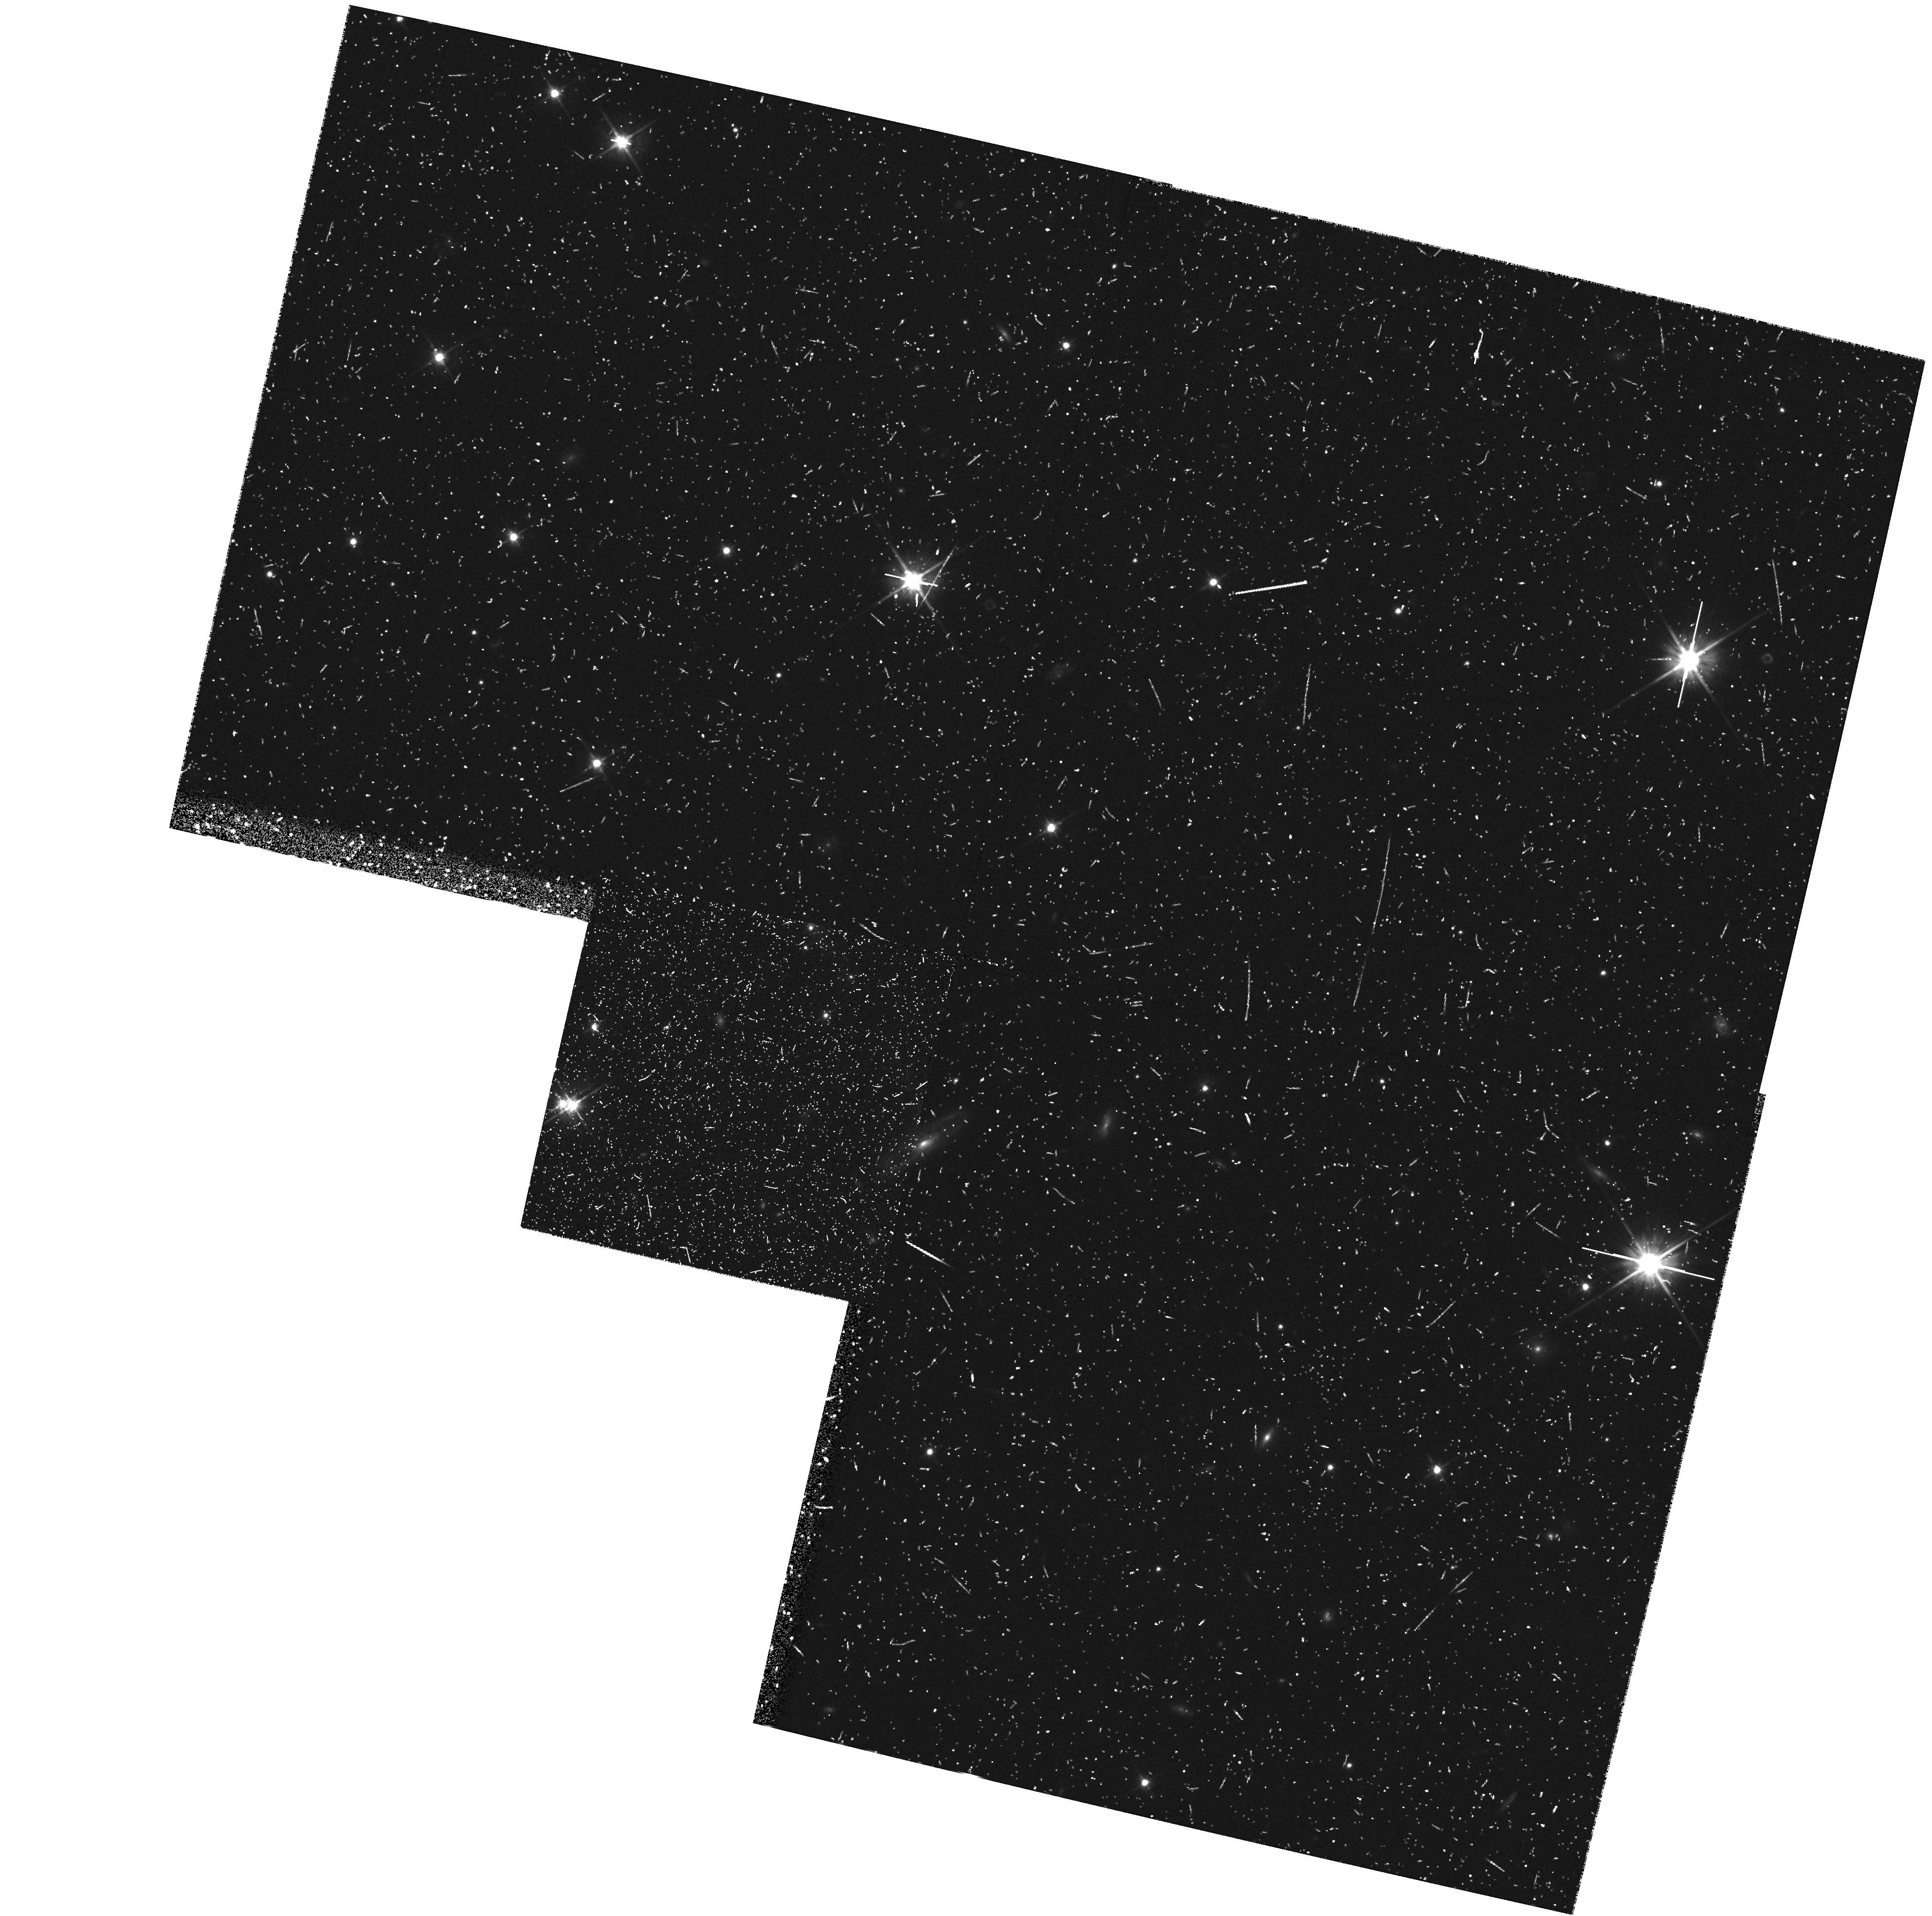
Target: field at RA 327.648°, Dec 28.822°. Instrument: WFPC2/PC. Filter: F606W. Exposure: 27 min. Observation ID: hst_6802_28_wfpc2_pc_f606w_u38128

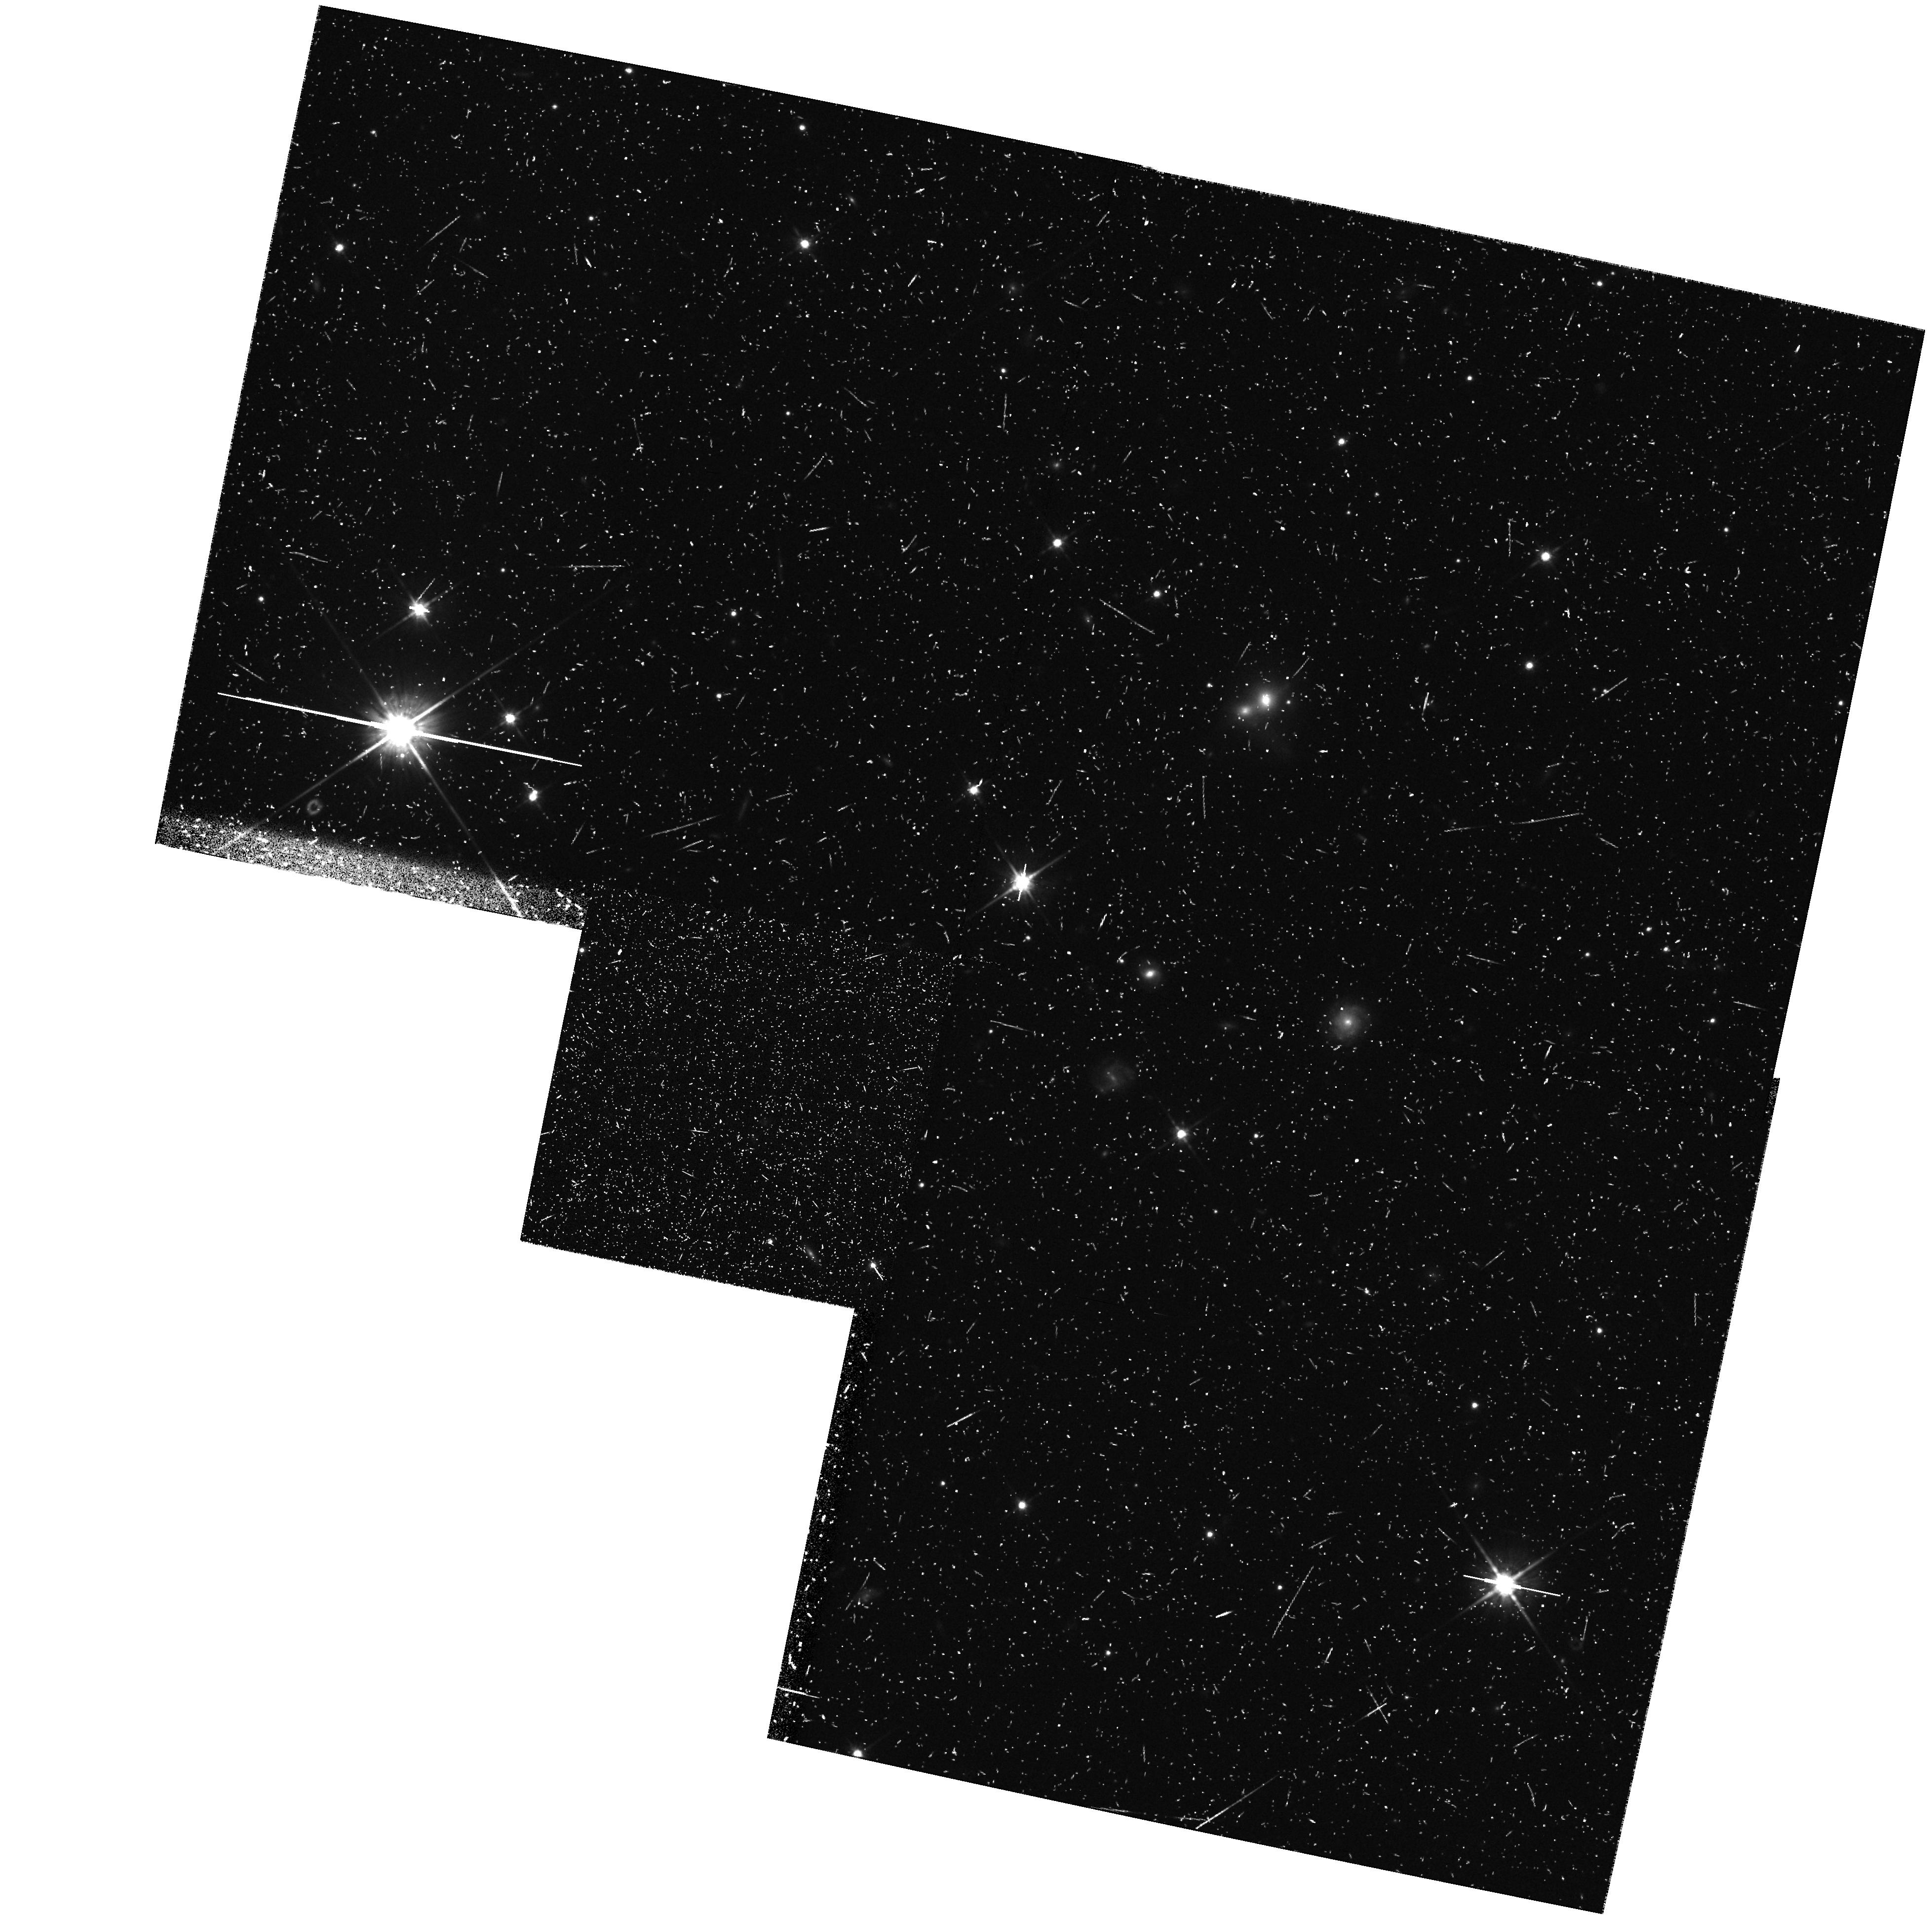
Target: field at RA 327.642°, Dec 28.846°. Instrument: WFPC2/PC. Filter: F814W. Exposure: 47 min. Observation ID: hst_6802_2g_wfpc2_pc_f814w_u3812g

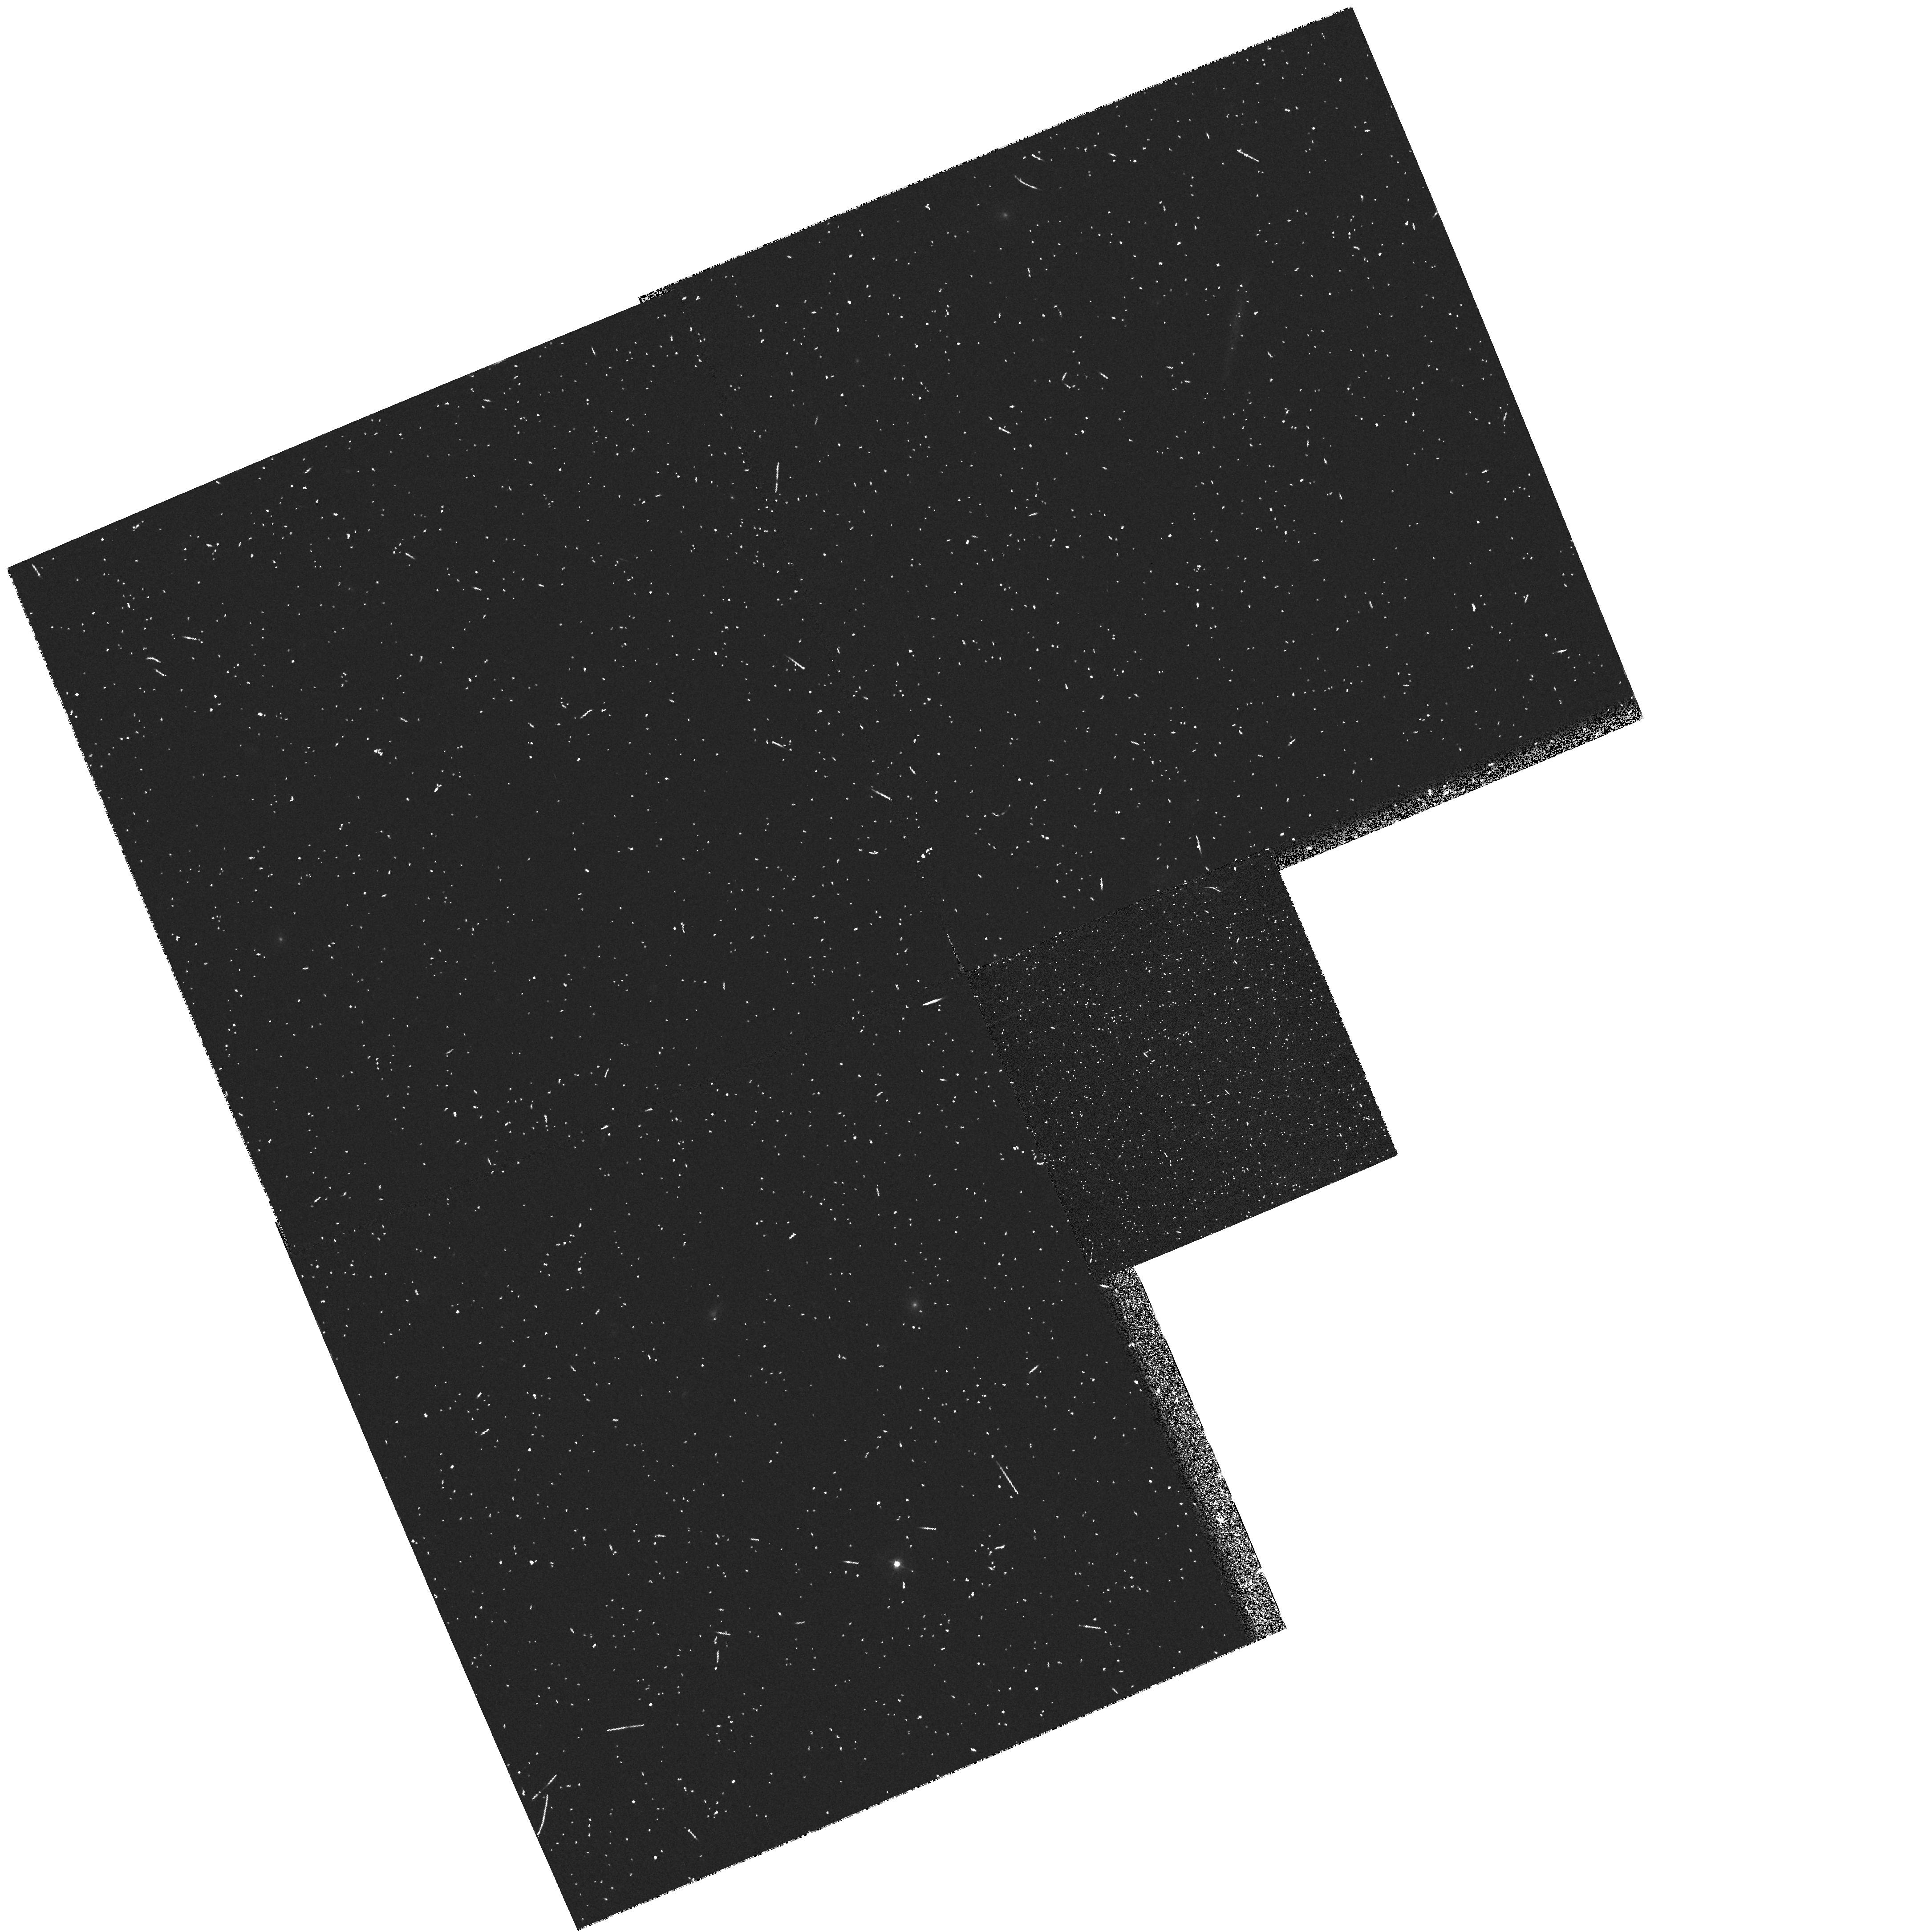
Target: field at RA 62.165°, Dec -24.418°. Instrument: WFPC2/PC. Filter: F450W. Exposure: 10 min. Observation ID: hst_6802_8b_wfpc2_pc_f450w_u3818b

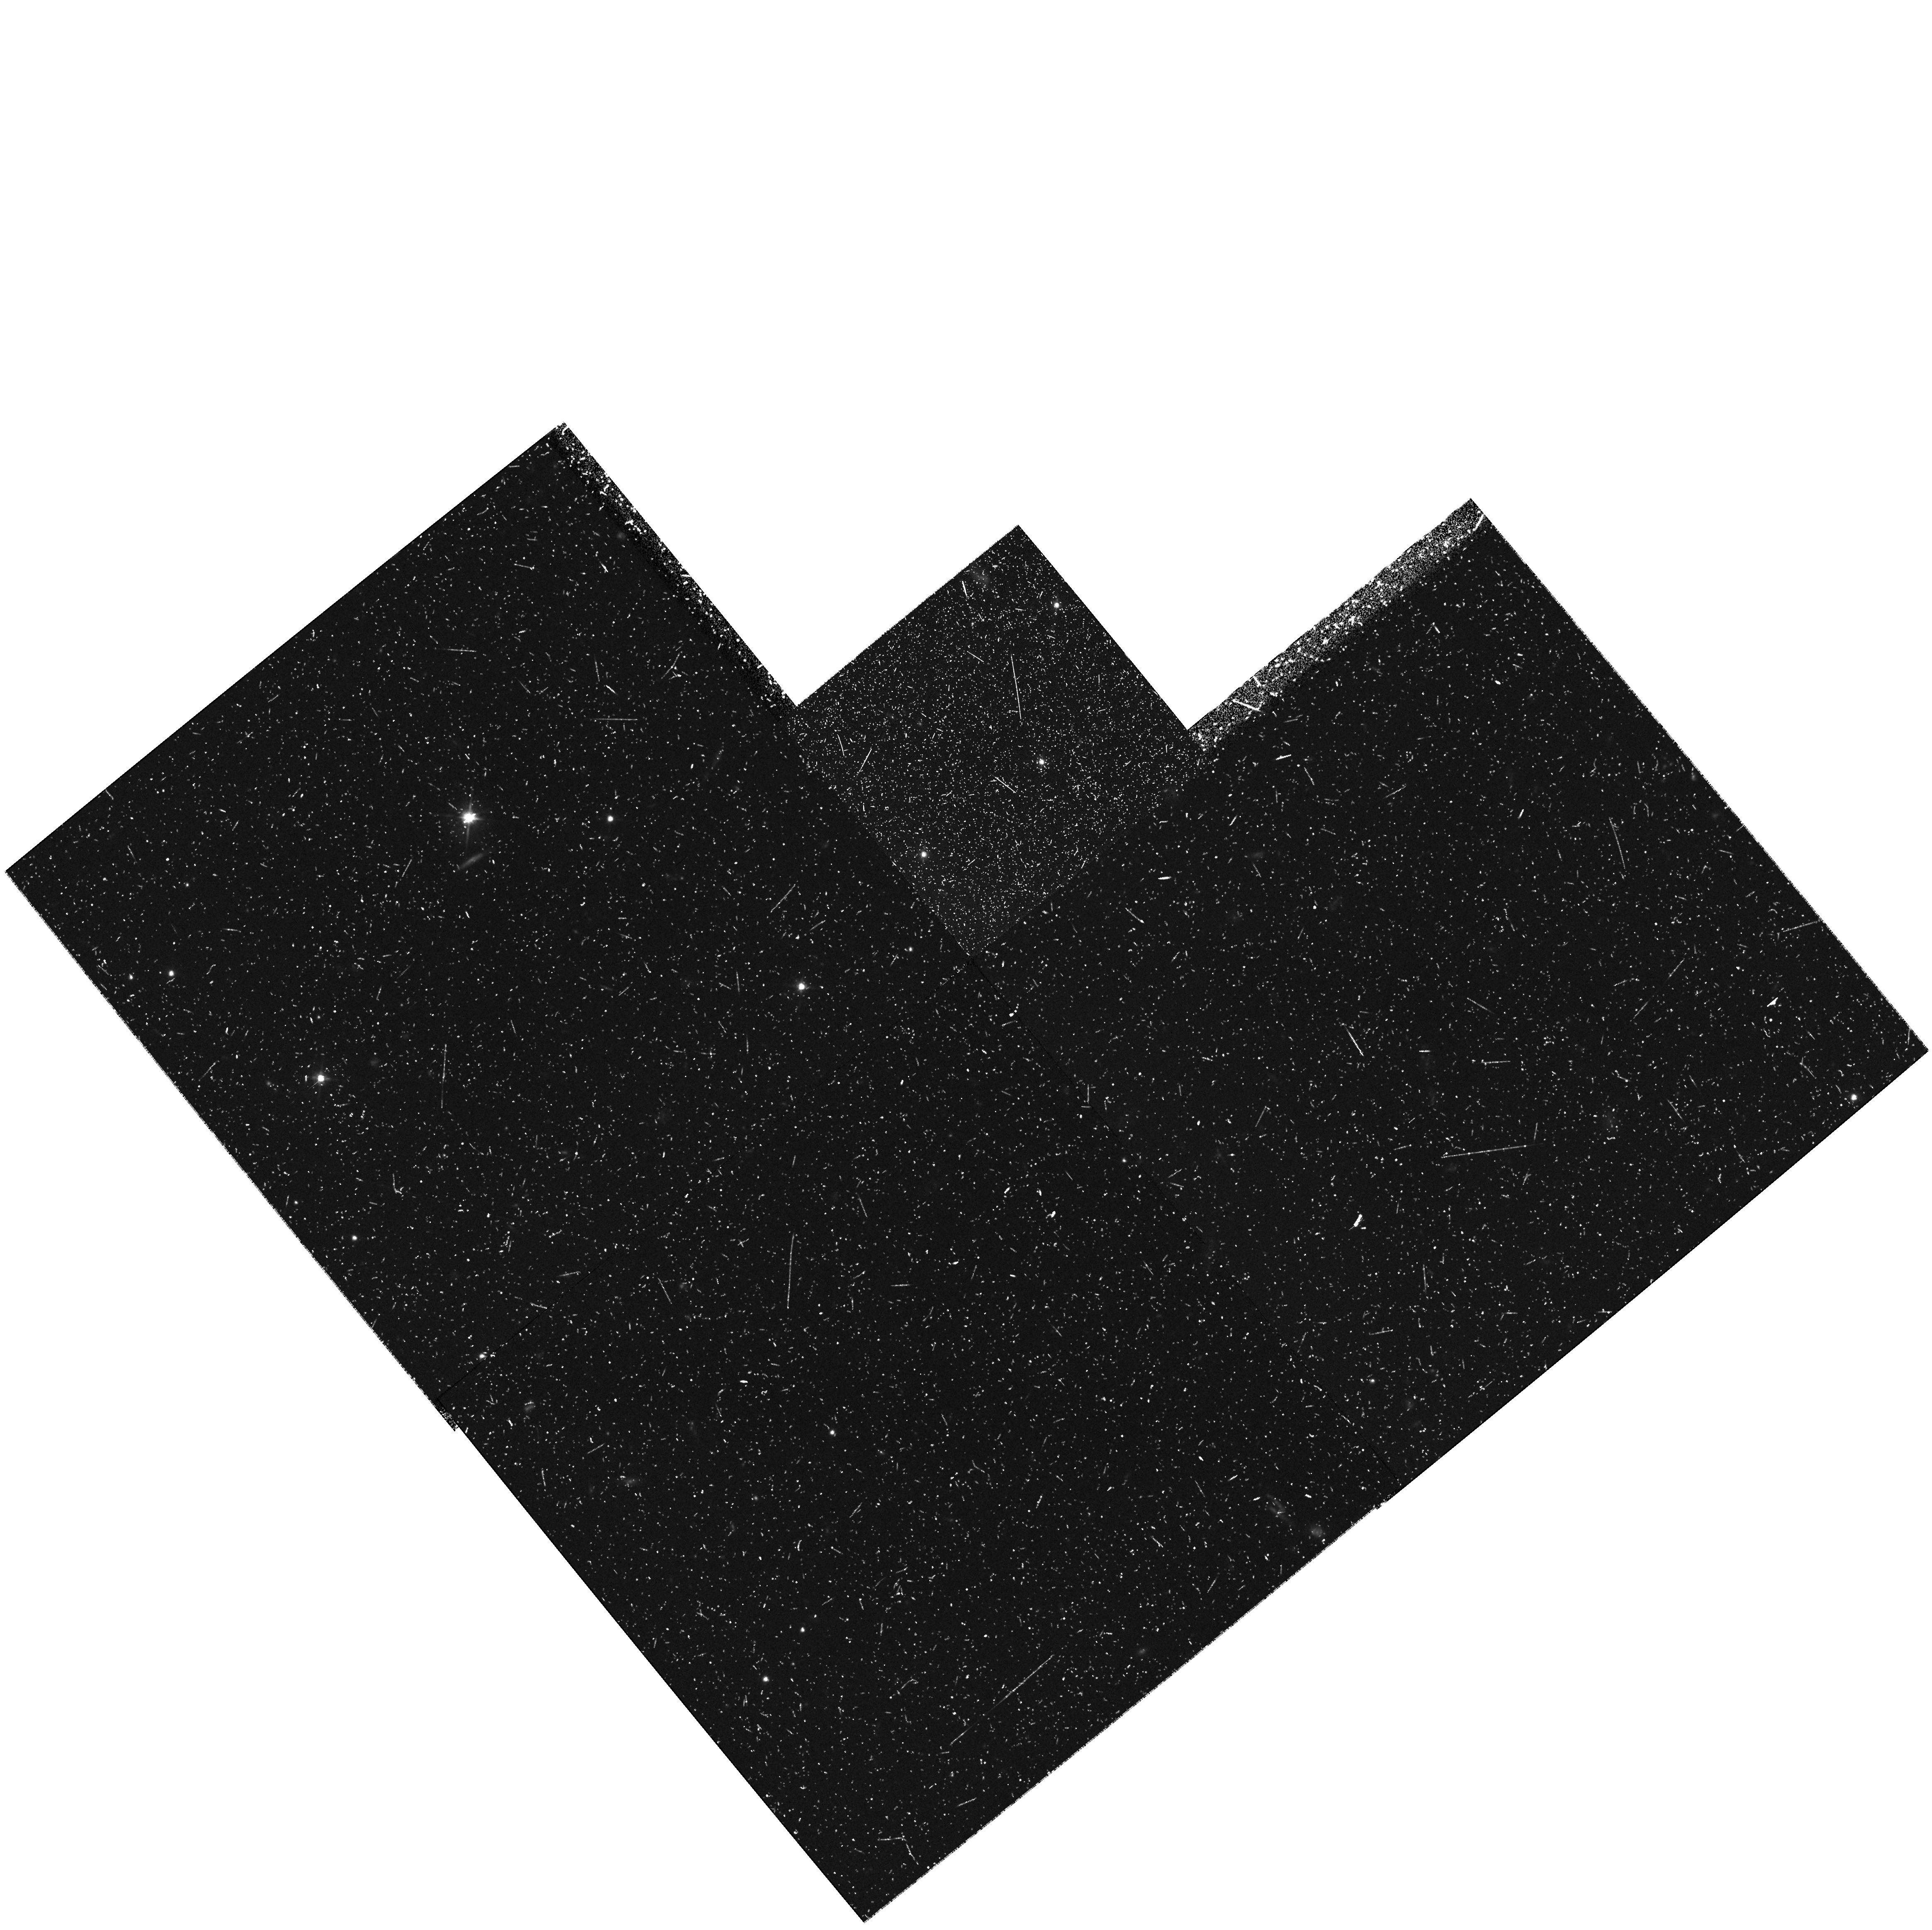
Target: field at RA 247.829°, Dec 30.076°. Instrument: WFPC2/PC. Filter: F606W. Exposure: 48 min. Observation ID: hst_6802_c8_wfpc2_pc_f606w_u381c8

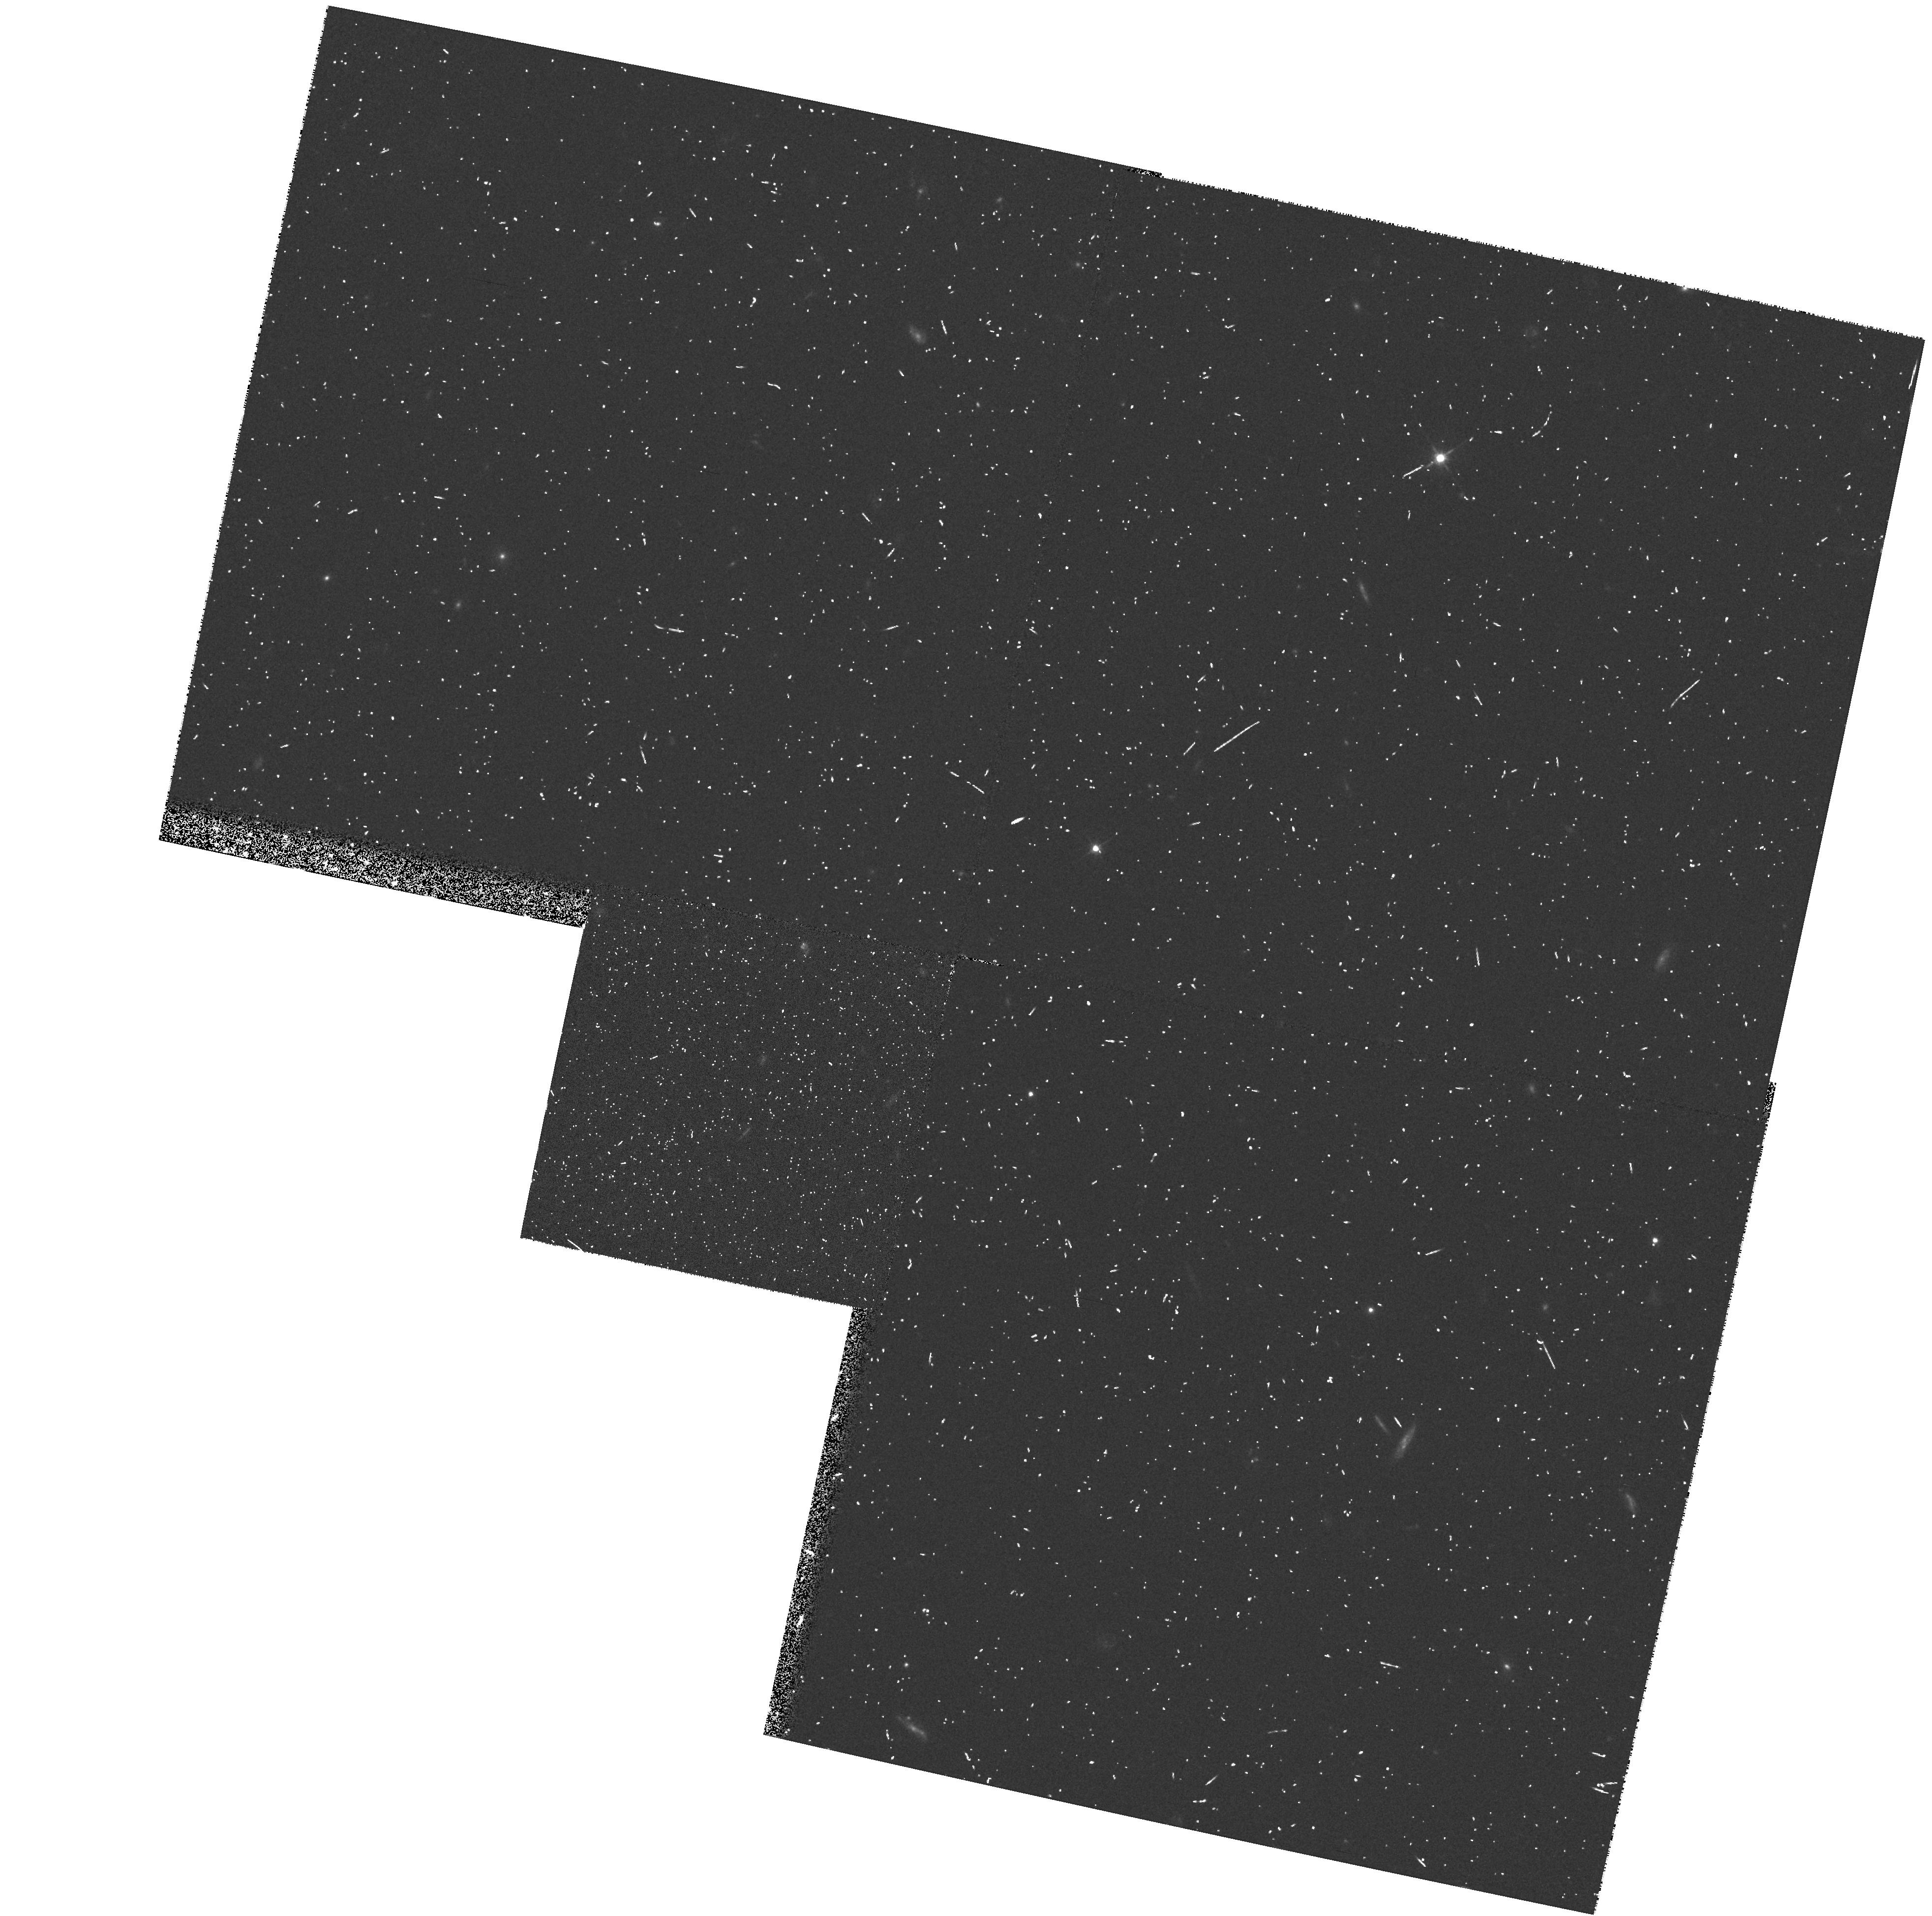
Target: field at RA 183.460°, Dec 33.028°. Instrument: WFPC2/PC. Filter: F606W. Exposure: 8 min. Observation ID: hst_6802_6w_wfpc2_pc_f606w_u3816w

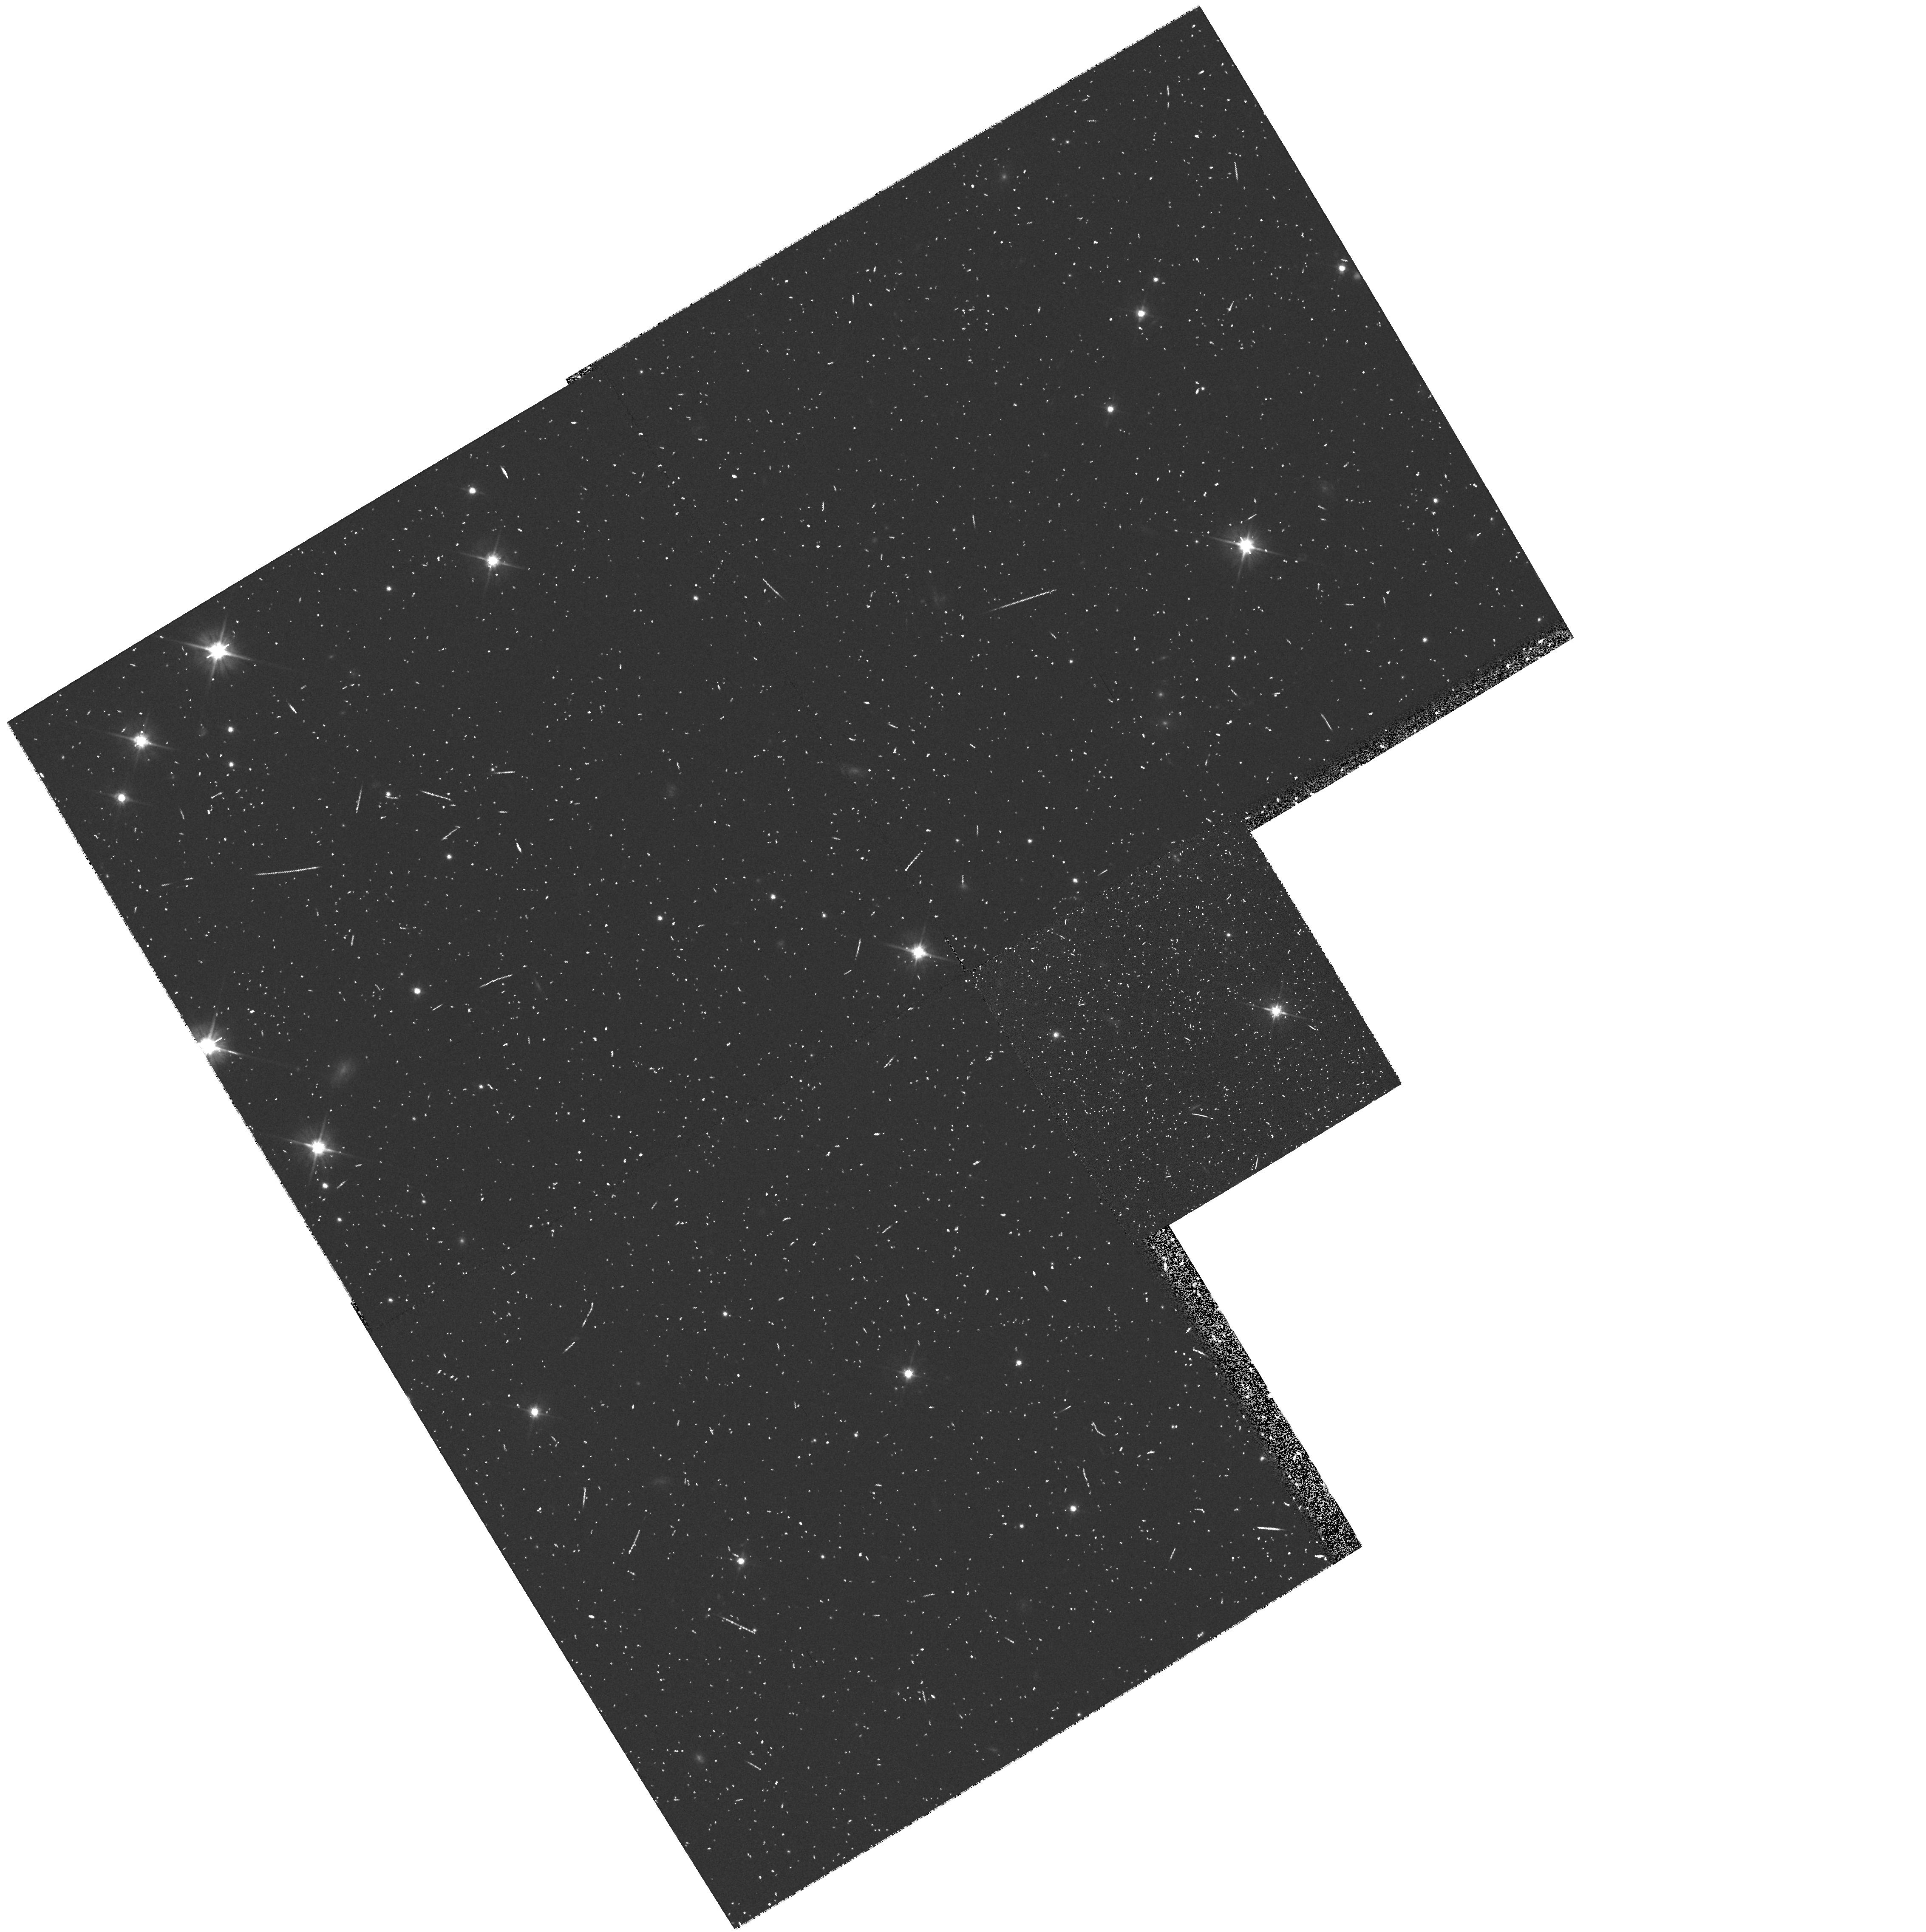
Target: field at RA 327.884°, Dec 28.821°. Instrument: WFPC2/PC. Filter: F606W. Exposure: 12 min. Observation ID: hst_6802_6h_wfpc2_pc_f606w_u3816h

COSMOLOGY WITH THE MEDIUM DEEP SURVEY (PI: Griffiths, Richard E.)

Parallel MDS exposures have provided unique high resolution images which clearly supplement the primary HST surveys. For statistical programs in extragalactic and Galactic astronomy, source counts parameterized by morphology, magnitude, color, scale-length and orientation constitute an invaluable database for long term programs in cosmology, galaxy evolution and Galactic structure. We have already demonstrated fundamental progress in each of these areas during Cycle 4, with ongoing progress in Cycle 5. Highlights include the following results: (i) the observation of non-evolving and evolving (irregular) galaxy populations, the latter explaining the faint blue excess, (ii) the diversity of the irregular populations, (iii) the bulk of the familiar Hubble sequence was in place at z ~ 0.5, (iv) the universe was dwarf-rich at z ~ 0.3-0.5, (v) the discovery of weak galaxy-galaxy shear and constraints on massive halos, (vi) constraints on Omega and Lambda using ellipticals, (vii) a low evolution of the `major merger' rate, (viii) detection of faint compact nuclei in 6\% of field galaxies at moderate z, (ix) discovery of HST-unique gravitational lenses which are powerful cosmological probes, (x) a bimodal color distribution in M87 globulars. With the level of progress and publications now well established, we request expansion of these exciting programs into Cycle 6, with an emphasis on the extraction of cosmological parameters.